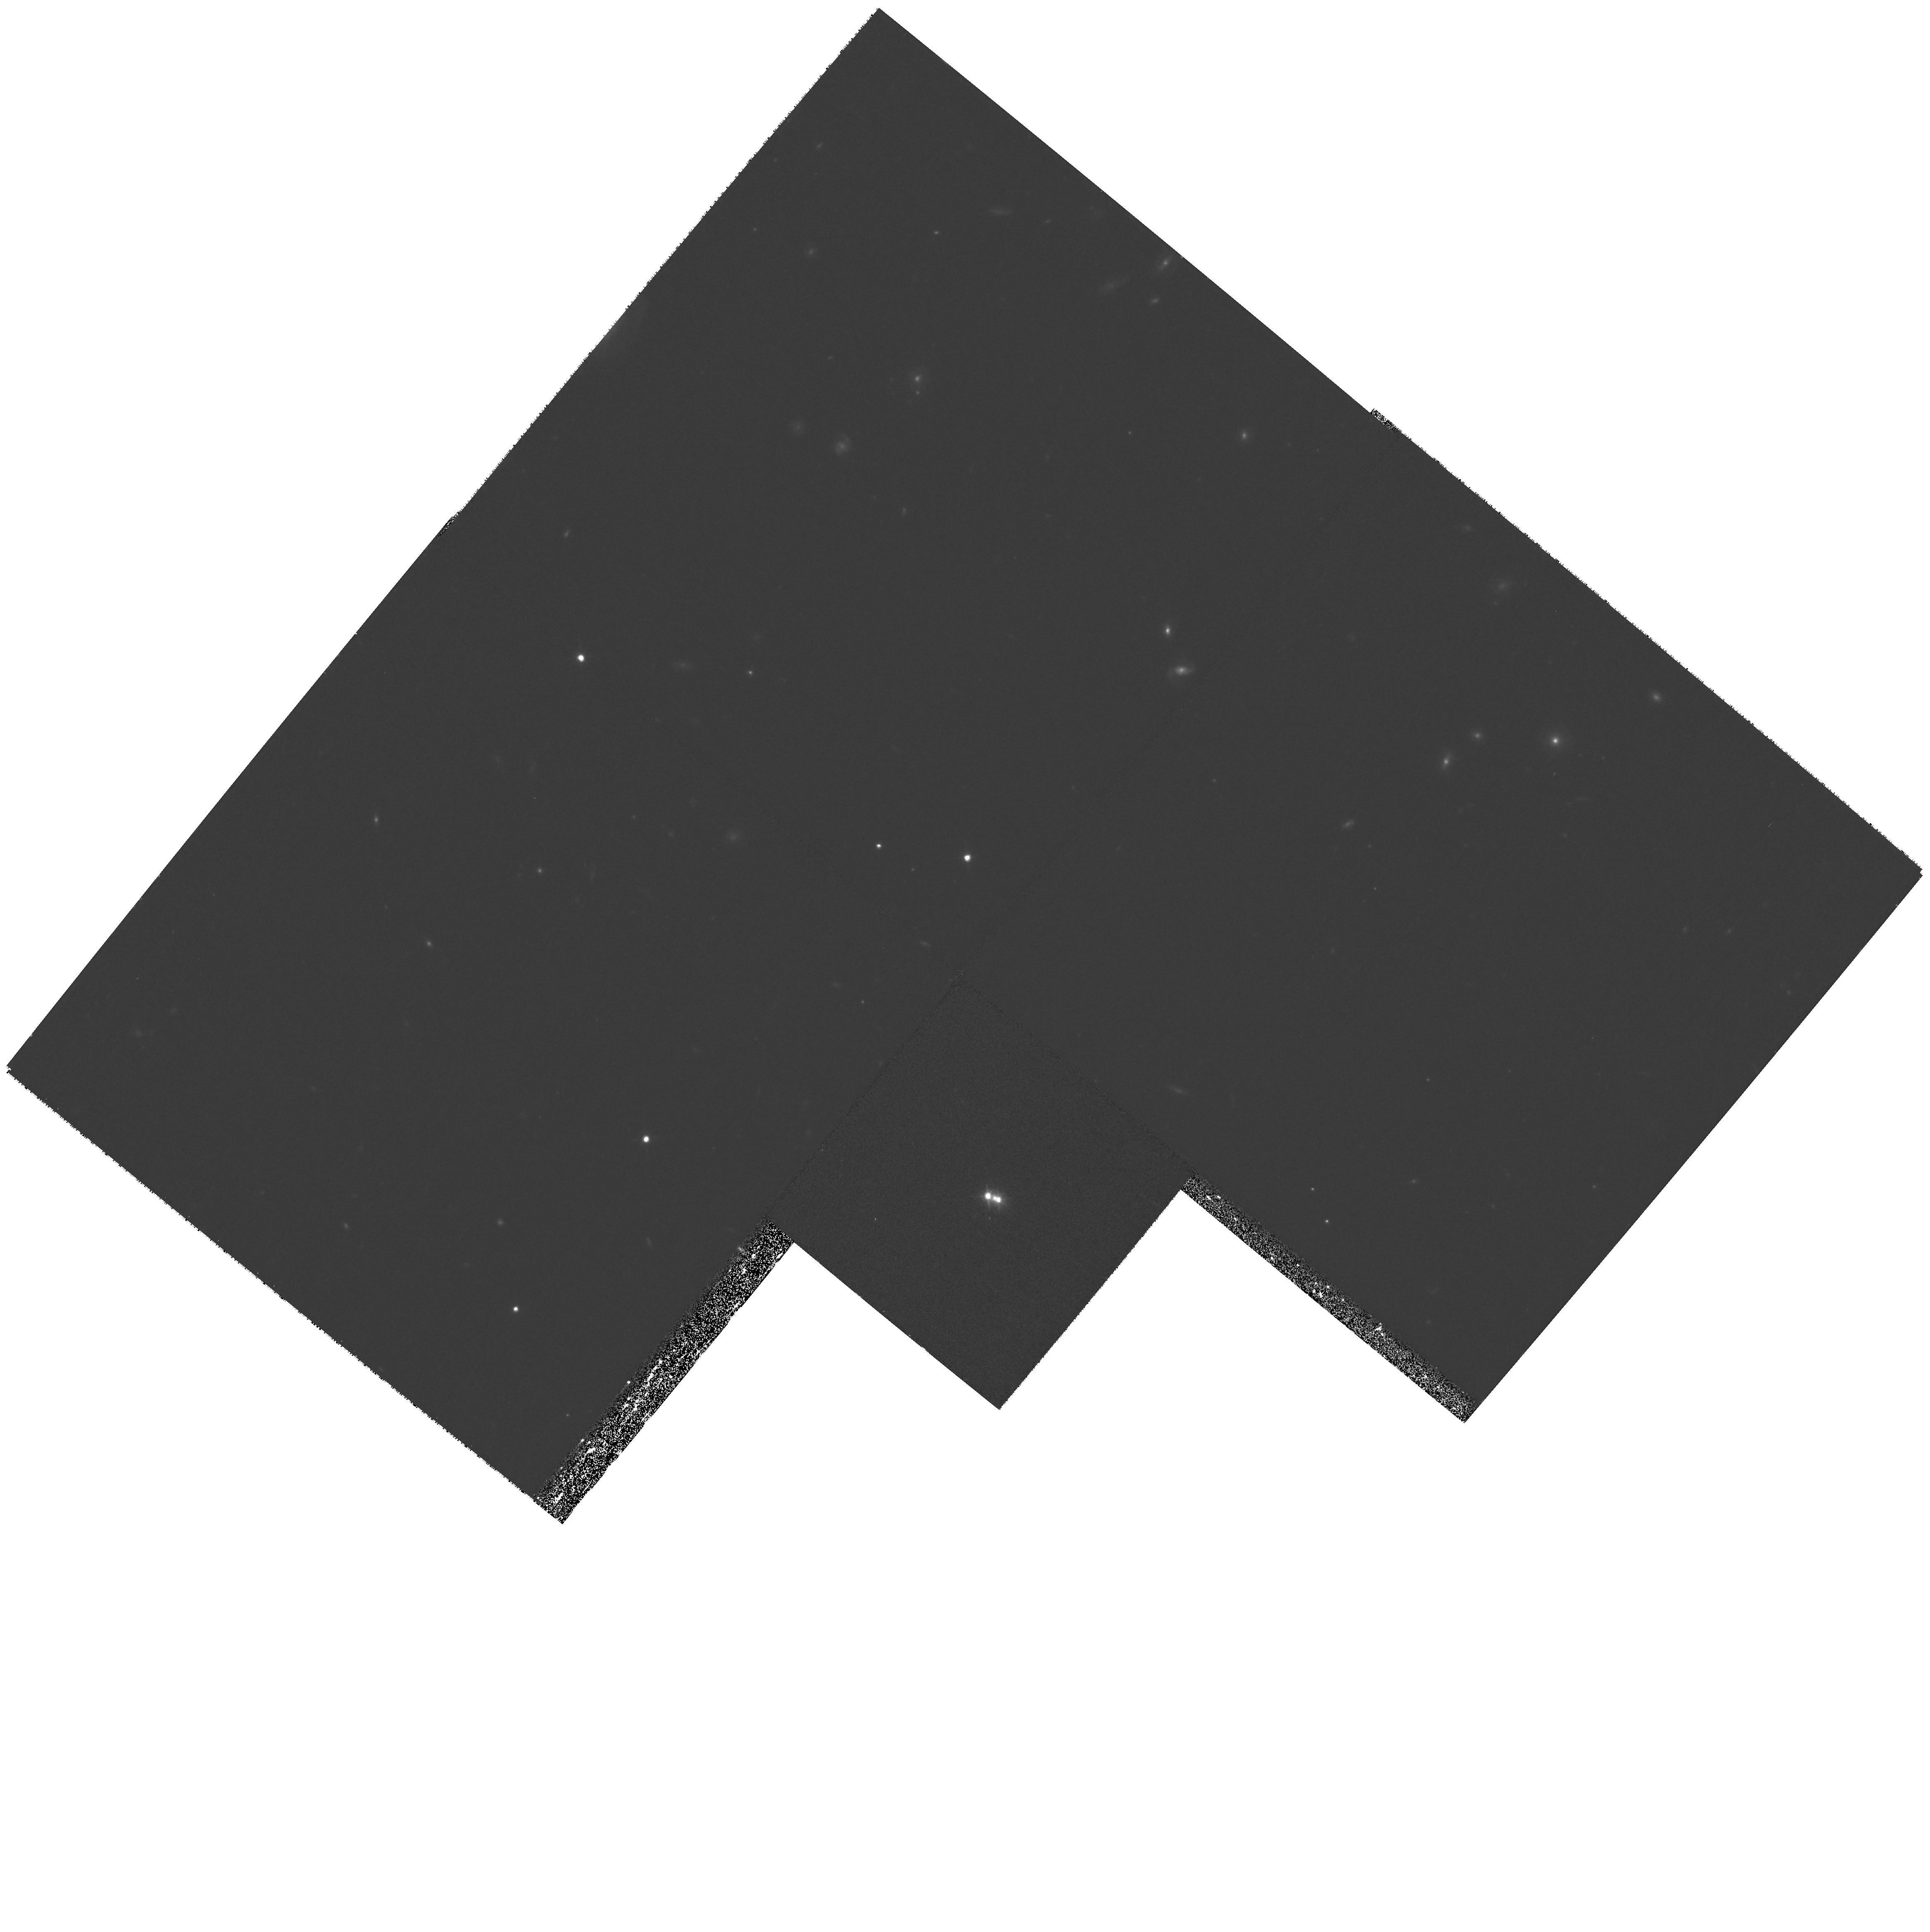
Target: CTQ414
Instrument: WFPC2/PC
Filter: F814W
Exposure: 33 min
Observation ID: hst_8268_01_wfpc2_pc_f814w_u5bo01

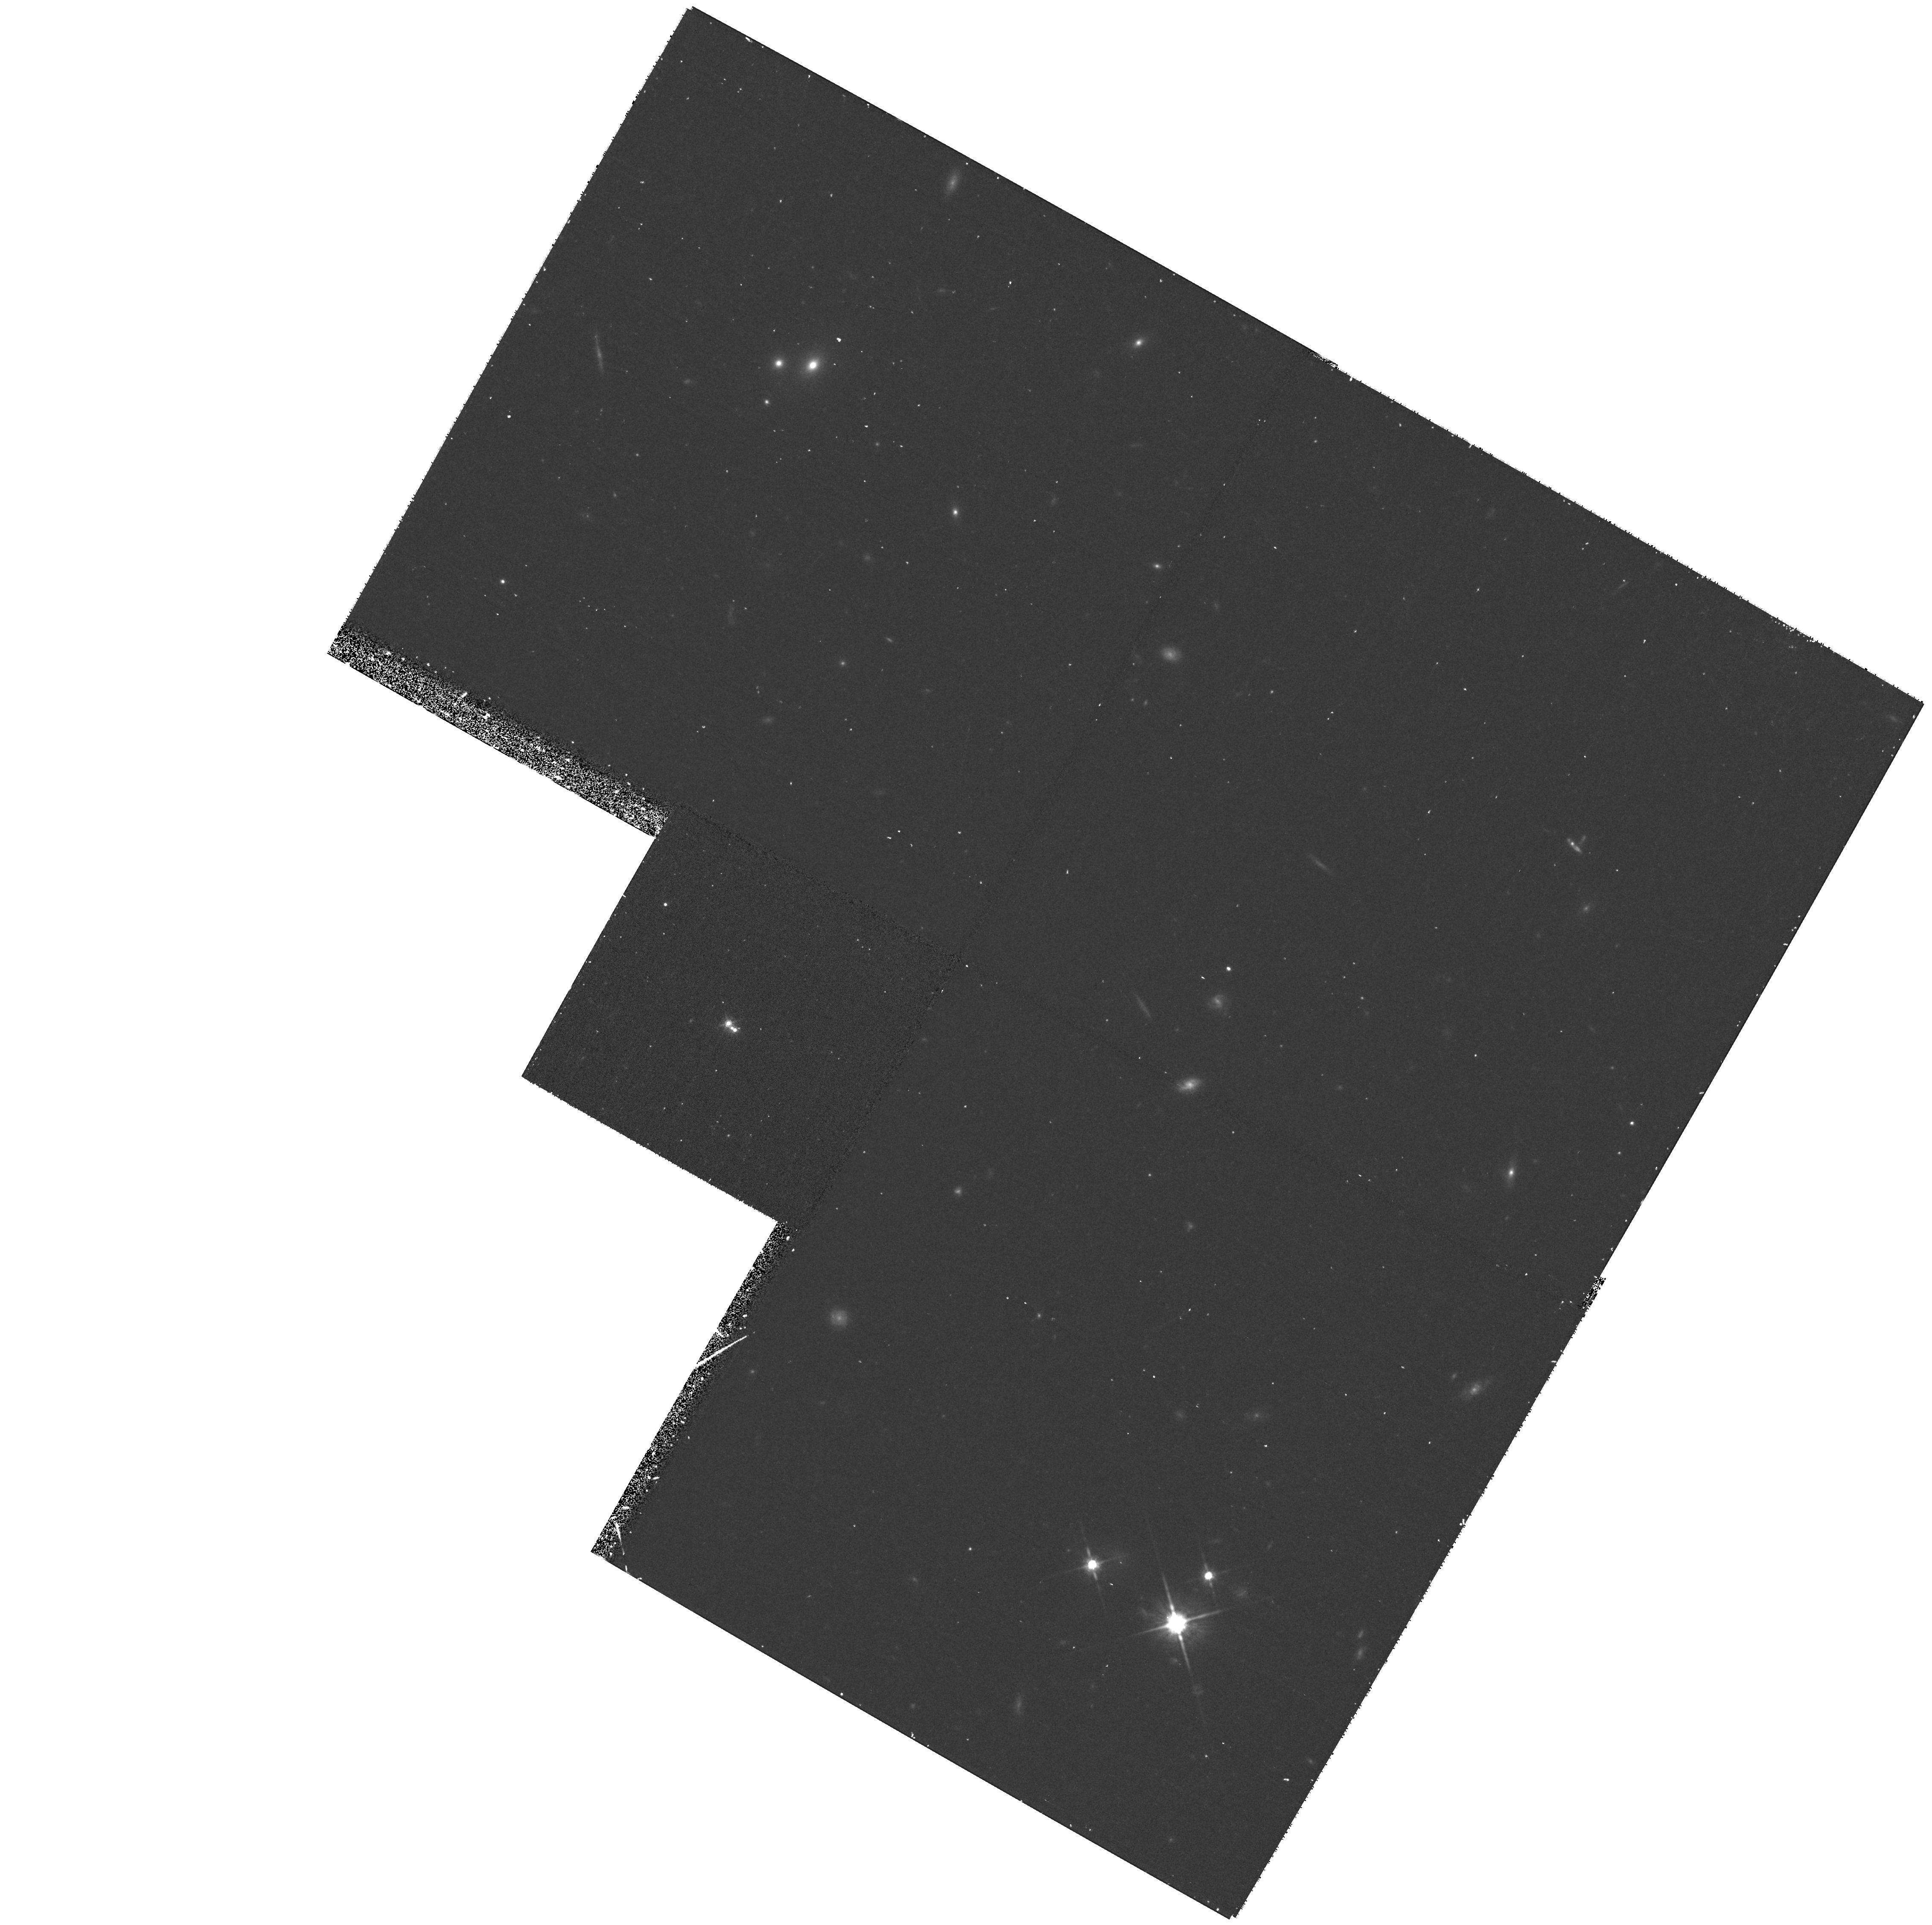
Target: BRI0952-0115
Instrument: WFPC2/PC
Filter: F814W
Exposure: 38 min
Observation ID: hst_8268_02_wfpc2_pc_f814w_u5bo02

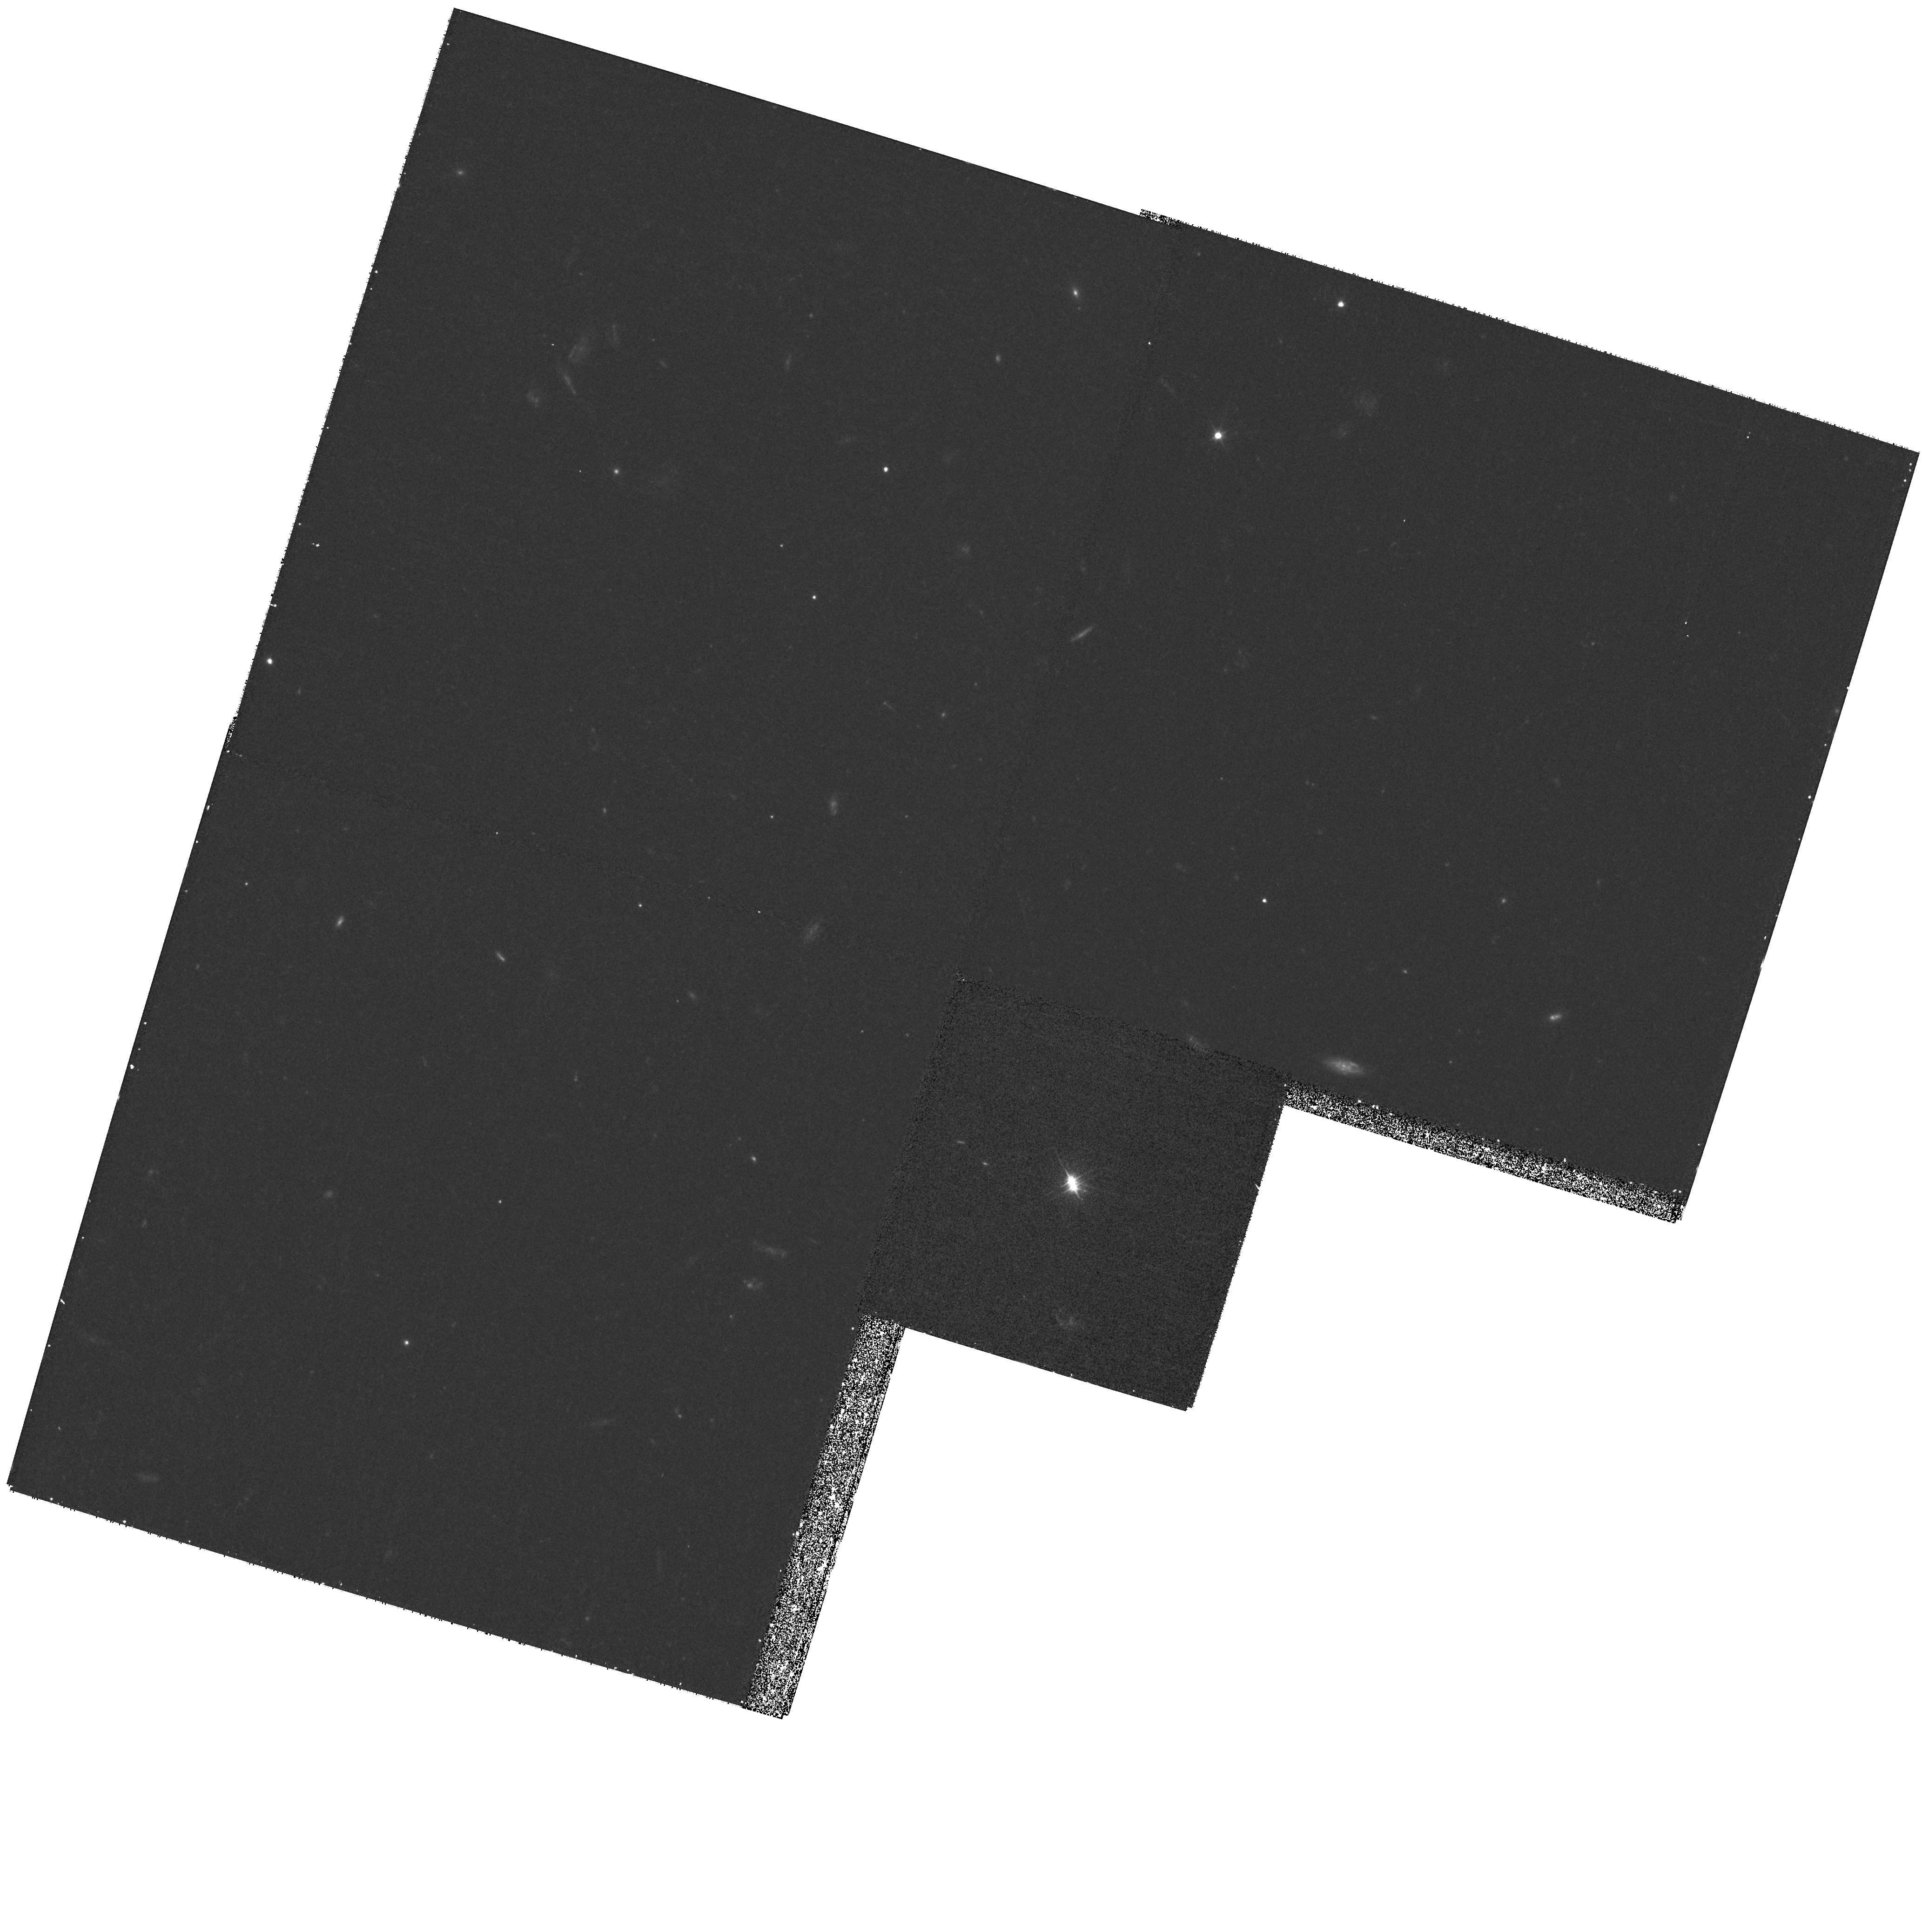
Target: Q0512-3329
Instrument: WFPC2/PC
Filter: F555W
Exposure: 33 min
Observation ID: hst_8268_03_wfpc2_pc_f555w_u5bo03

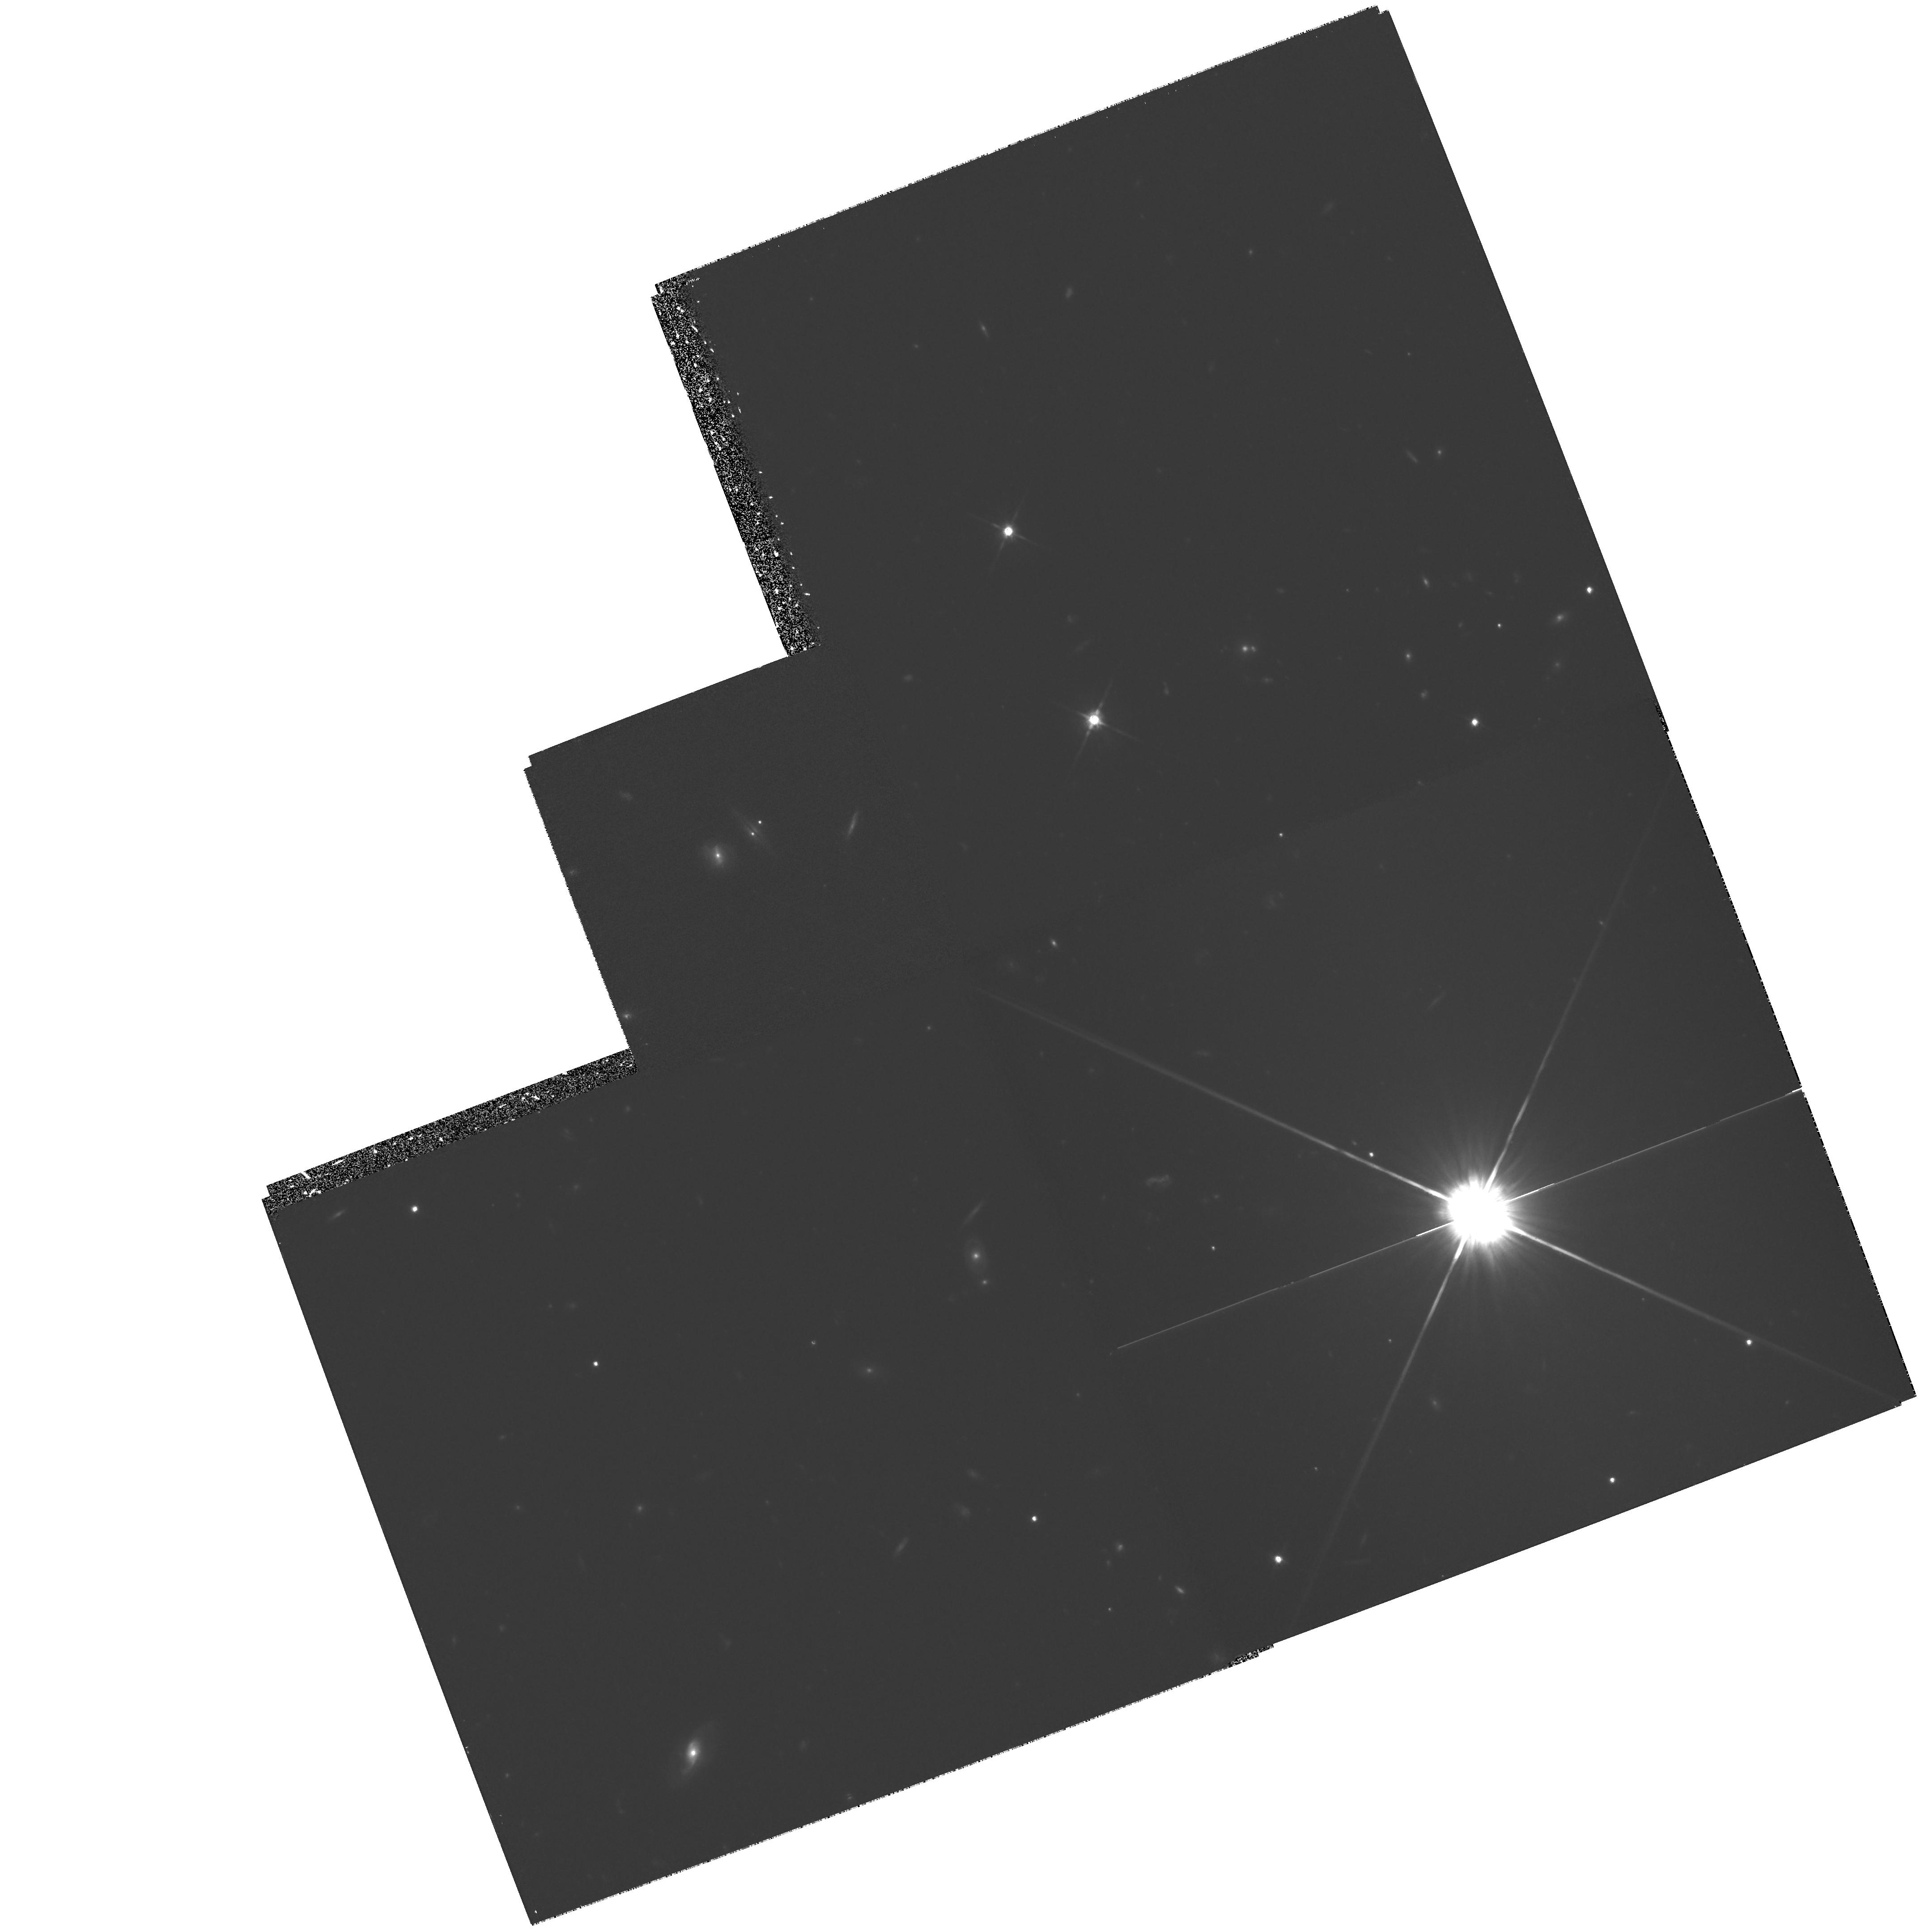
Target: B1600+434
Instrument: WFPC2/PC
Filter: F814W
Exposure: 2.5 h
Observation ID: hst_8268_05_wfpc2_pc_f814w_u5bo05

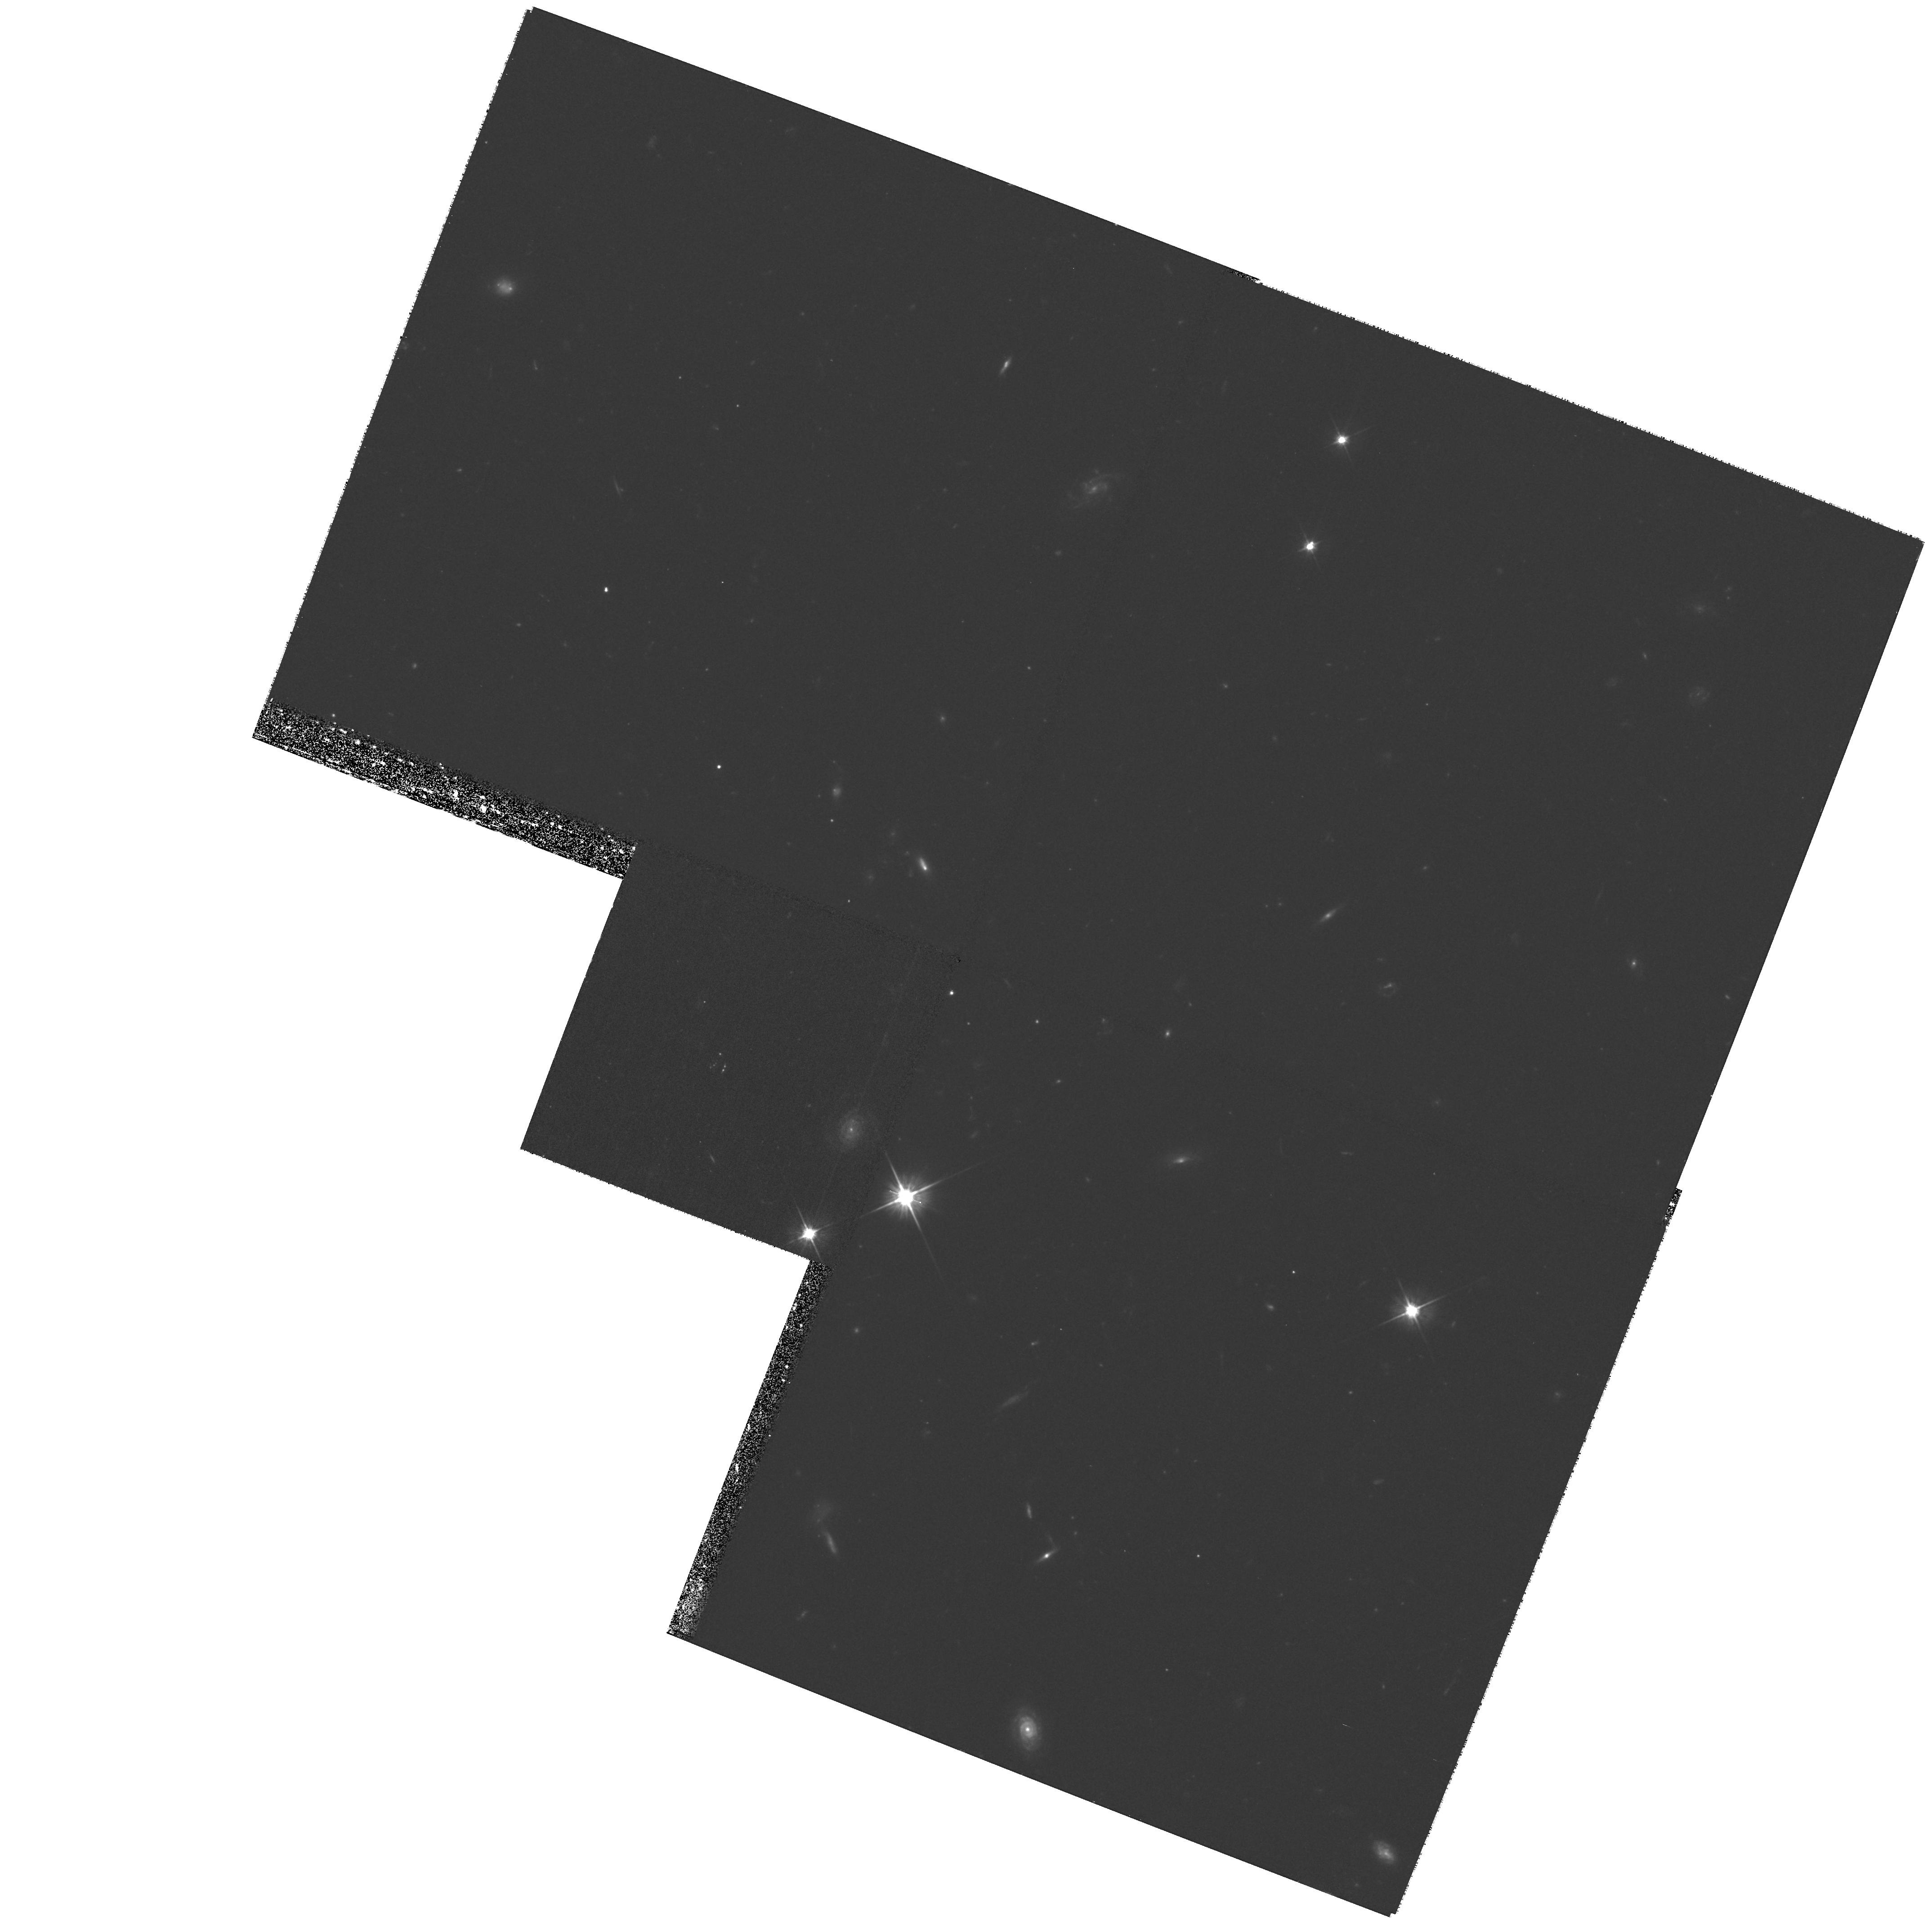
Target: B1359+154
Instrument: WFPC2/PC
Filter: F555W
Exposure: 1.4 h
Observation ID: hst_8268_09_wfpc2_pc_f555w_u5bo09

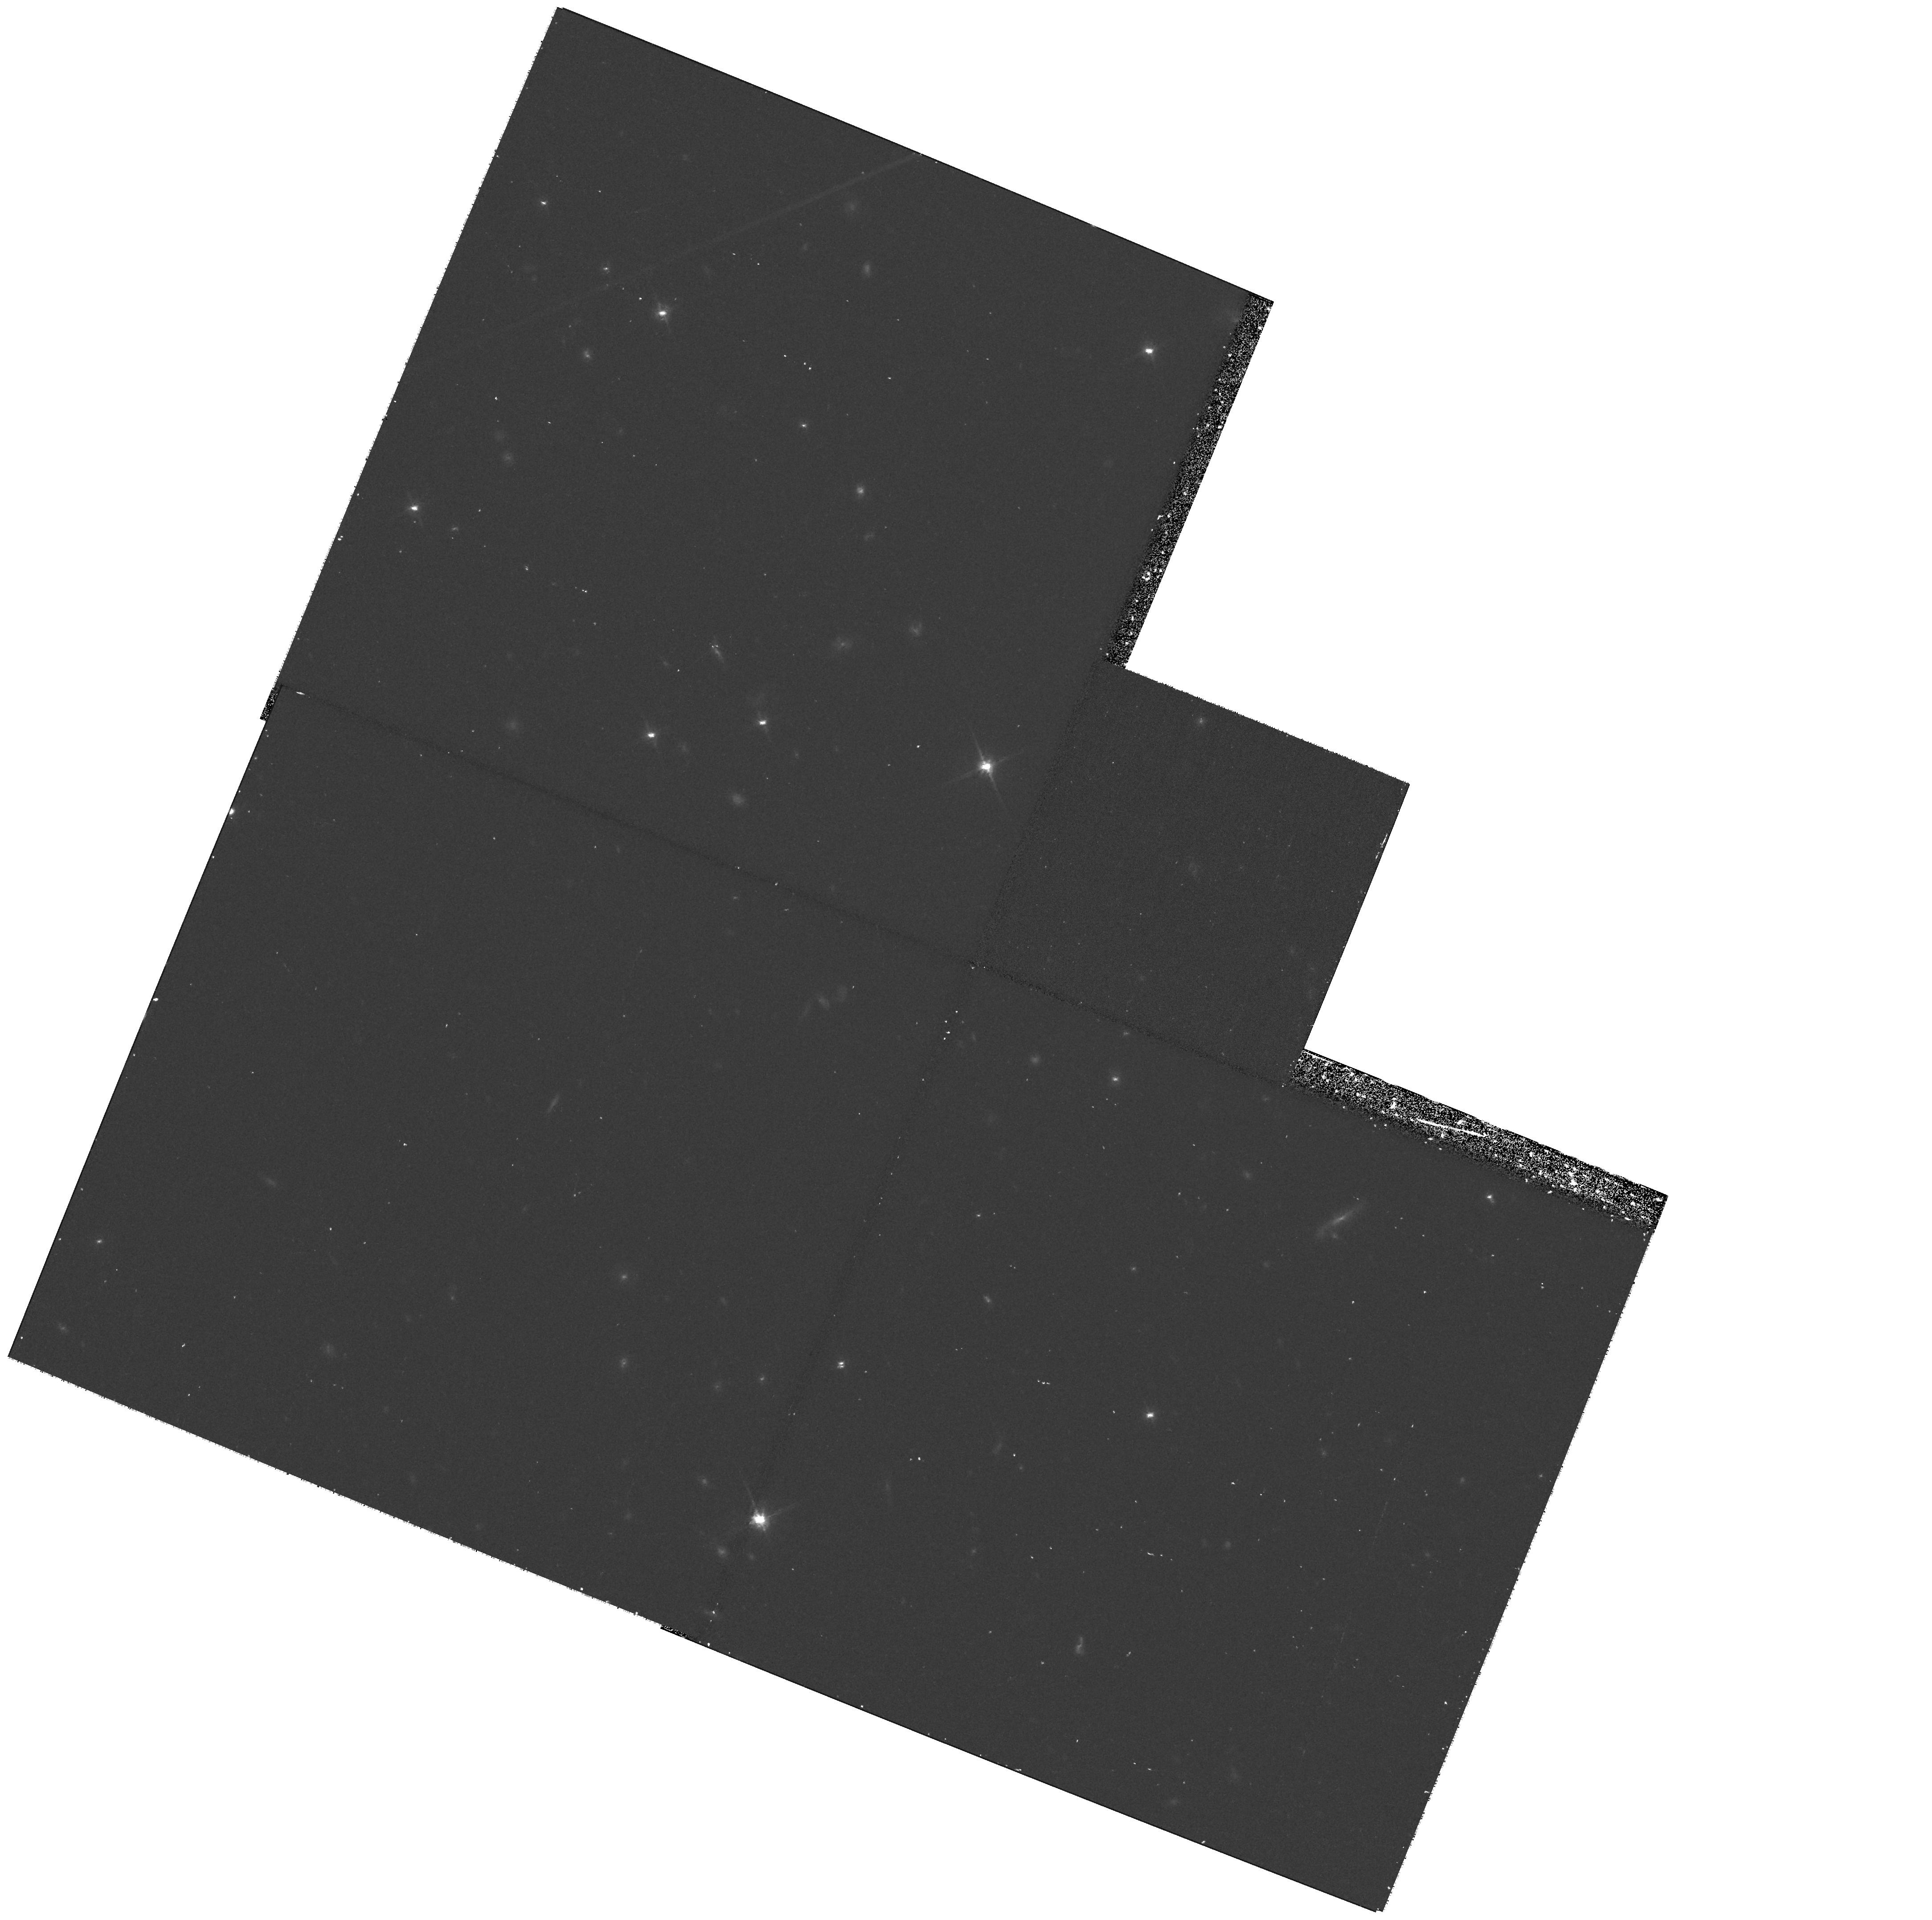
Target: B0739+366
Instrument: WFPC2/PC
Filter: F814W
Exposure: 42 min
Observation ID: hst_8268_06_wfpc2_pc_f814w_u5bo06

Lensed Quasar Hosts at High Redshift (PI: Impey, Chris D.)

Gravitational lensing offers a novel way to detect quasar host galaxies at z > 1 and to measure their properties. In lenses, the host galaxy is magnified and stretched, improving the contrast with the quasar point source. We propose deep I-band WFPC2 imaging of five lensed systems (z=1.29, 1.59, 2.32 2.55 and 4.50) where rings and arcs of lensed hosts have been detected with NICMOS, to measure accurately the host colors and luminosities. Preliminary results suggest that the hosts (of radio-quiet quasars) are not very luminous (L < L_*). Their properties are more consistent with the evolutionary behavior of galaxies built up through continuous star- formation, rather than fully-fledged ellipticals. Even though the sample is small, lensing may offer the best chance to understand the host properties of the bulk of the high redshift quasar population. As a fringe benefit, resolving the host structure will help to determine the dark matter distribution of the foreground lens galaxies.